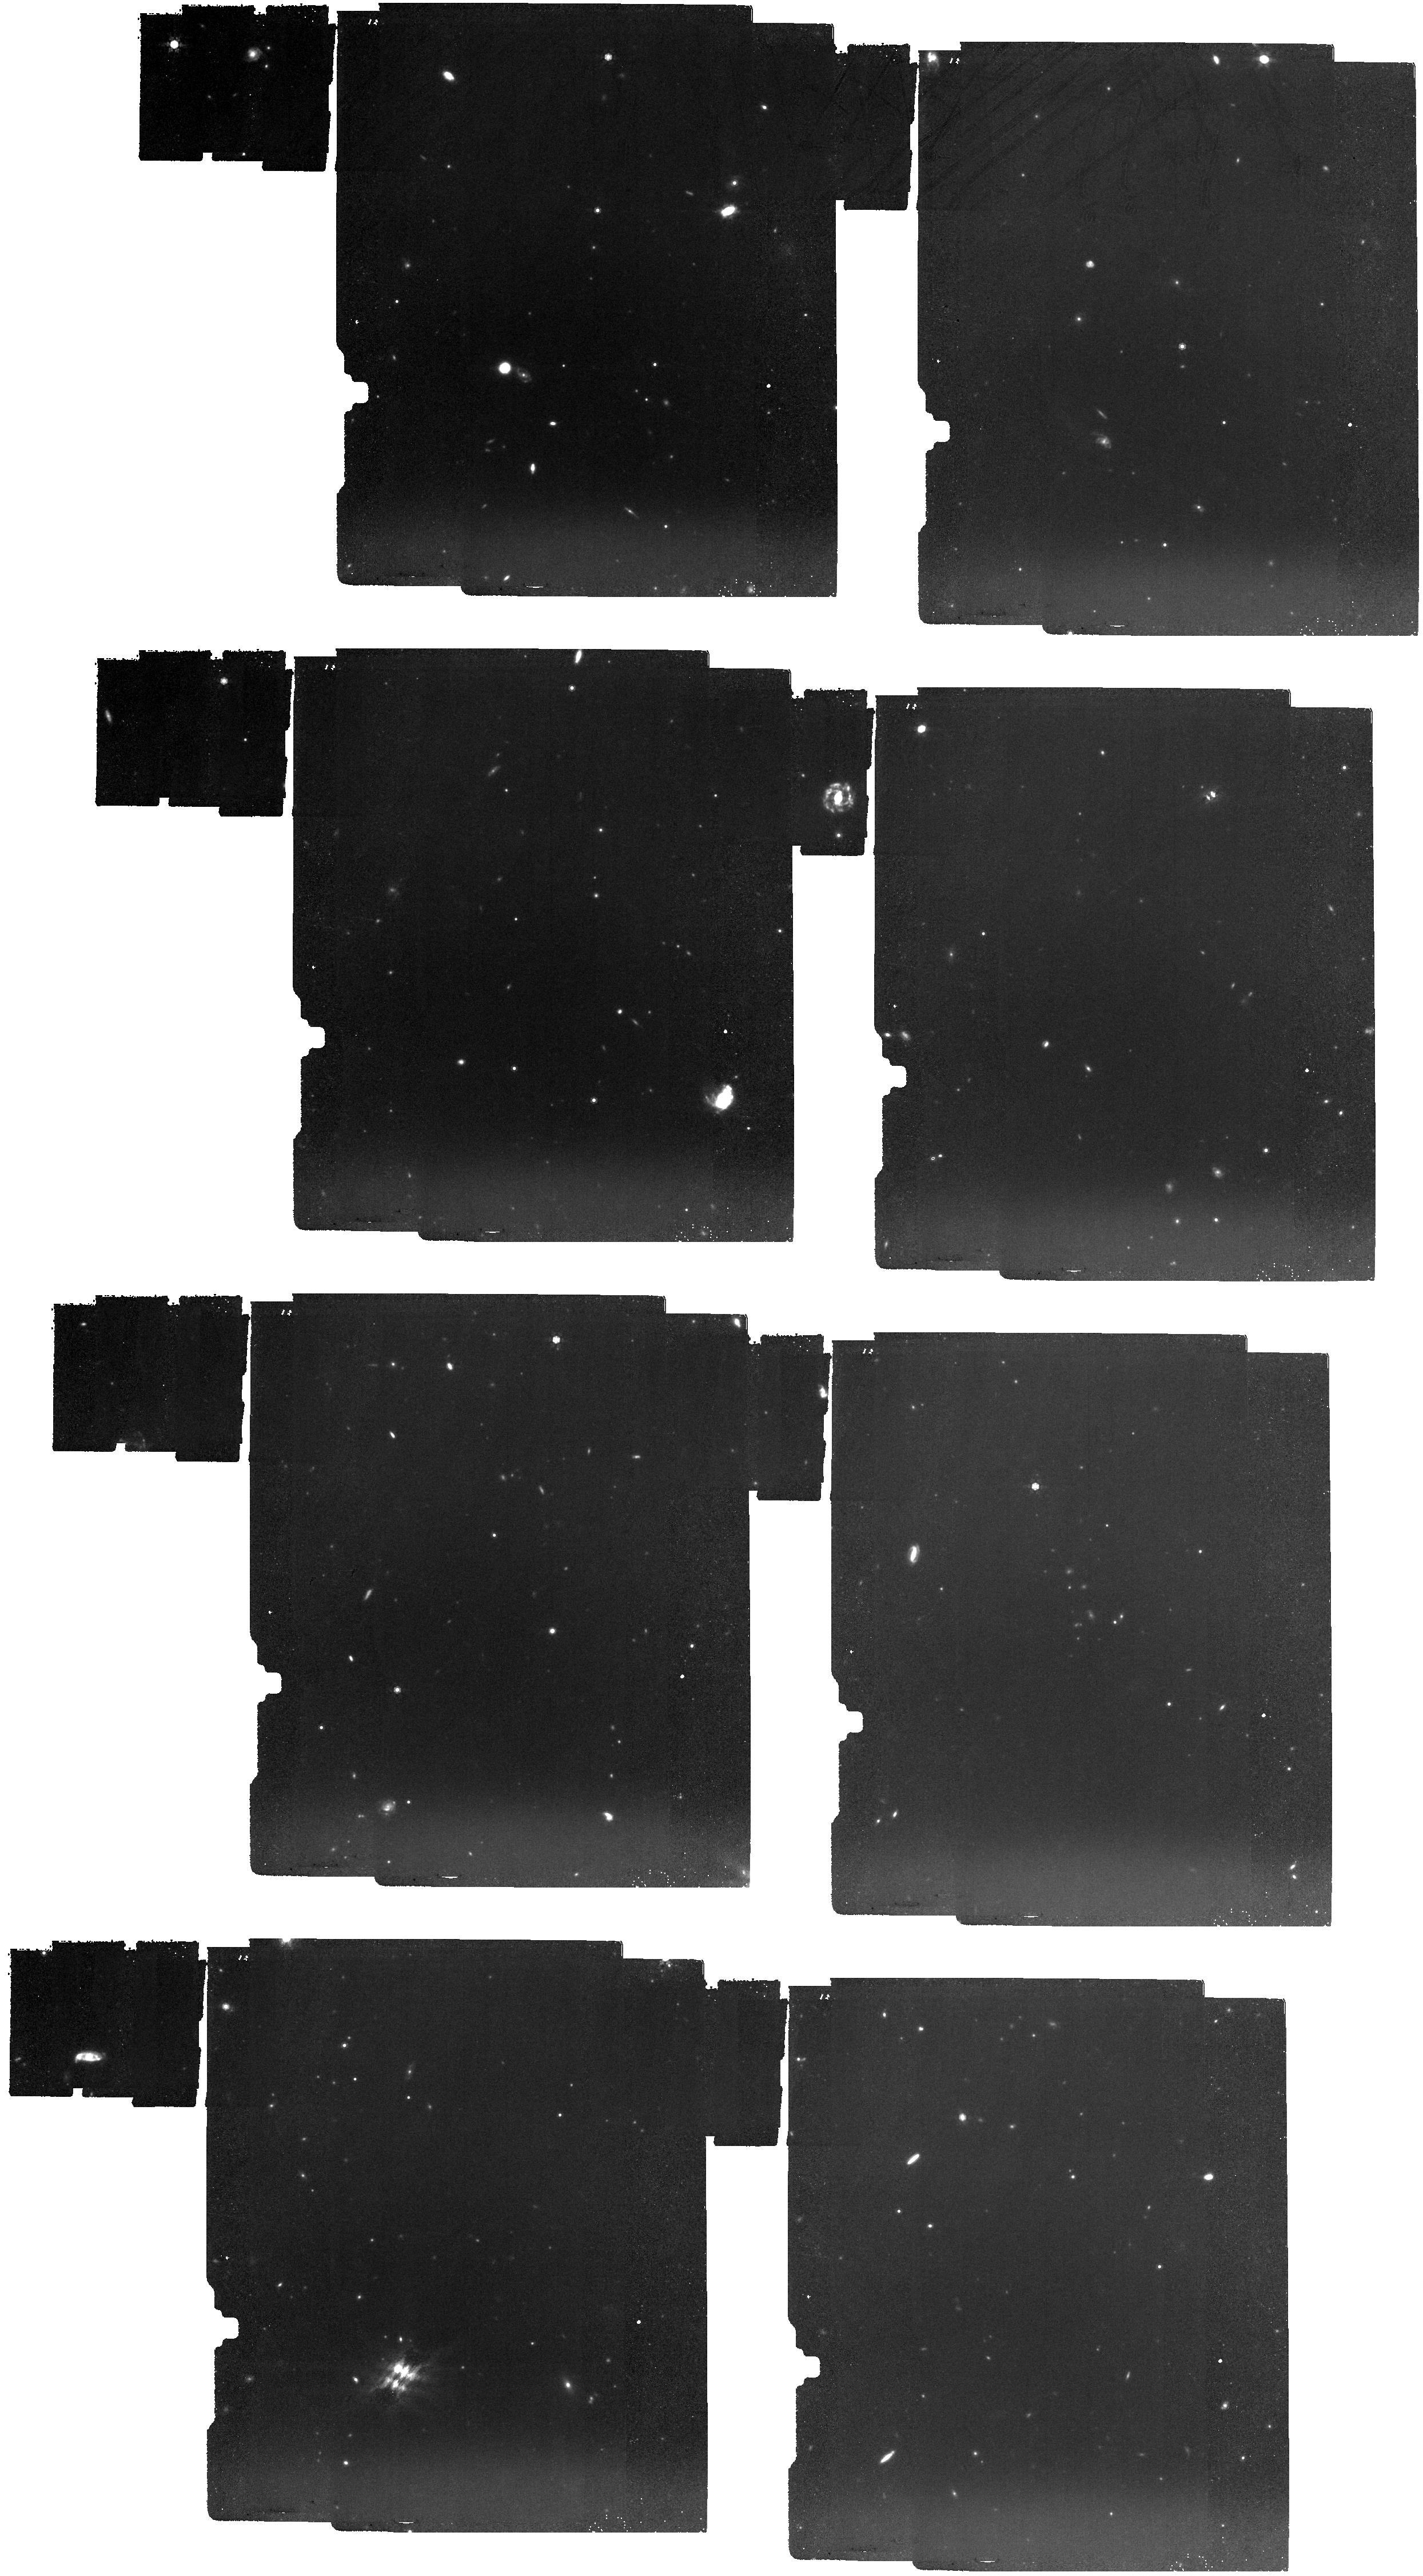
Target: C3D-01_CWEBTILE-6-3
Instrument: MIRI
Filter: F1000W
Exposure: 2.1 h
Observation ID: jw05893-o001_t001_miri_f1000w

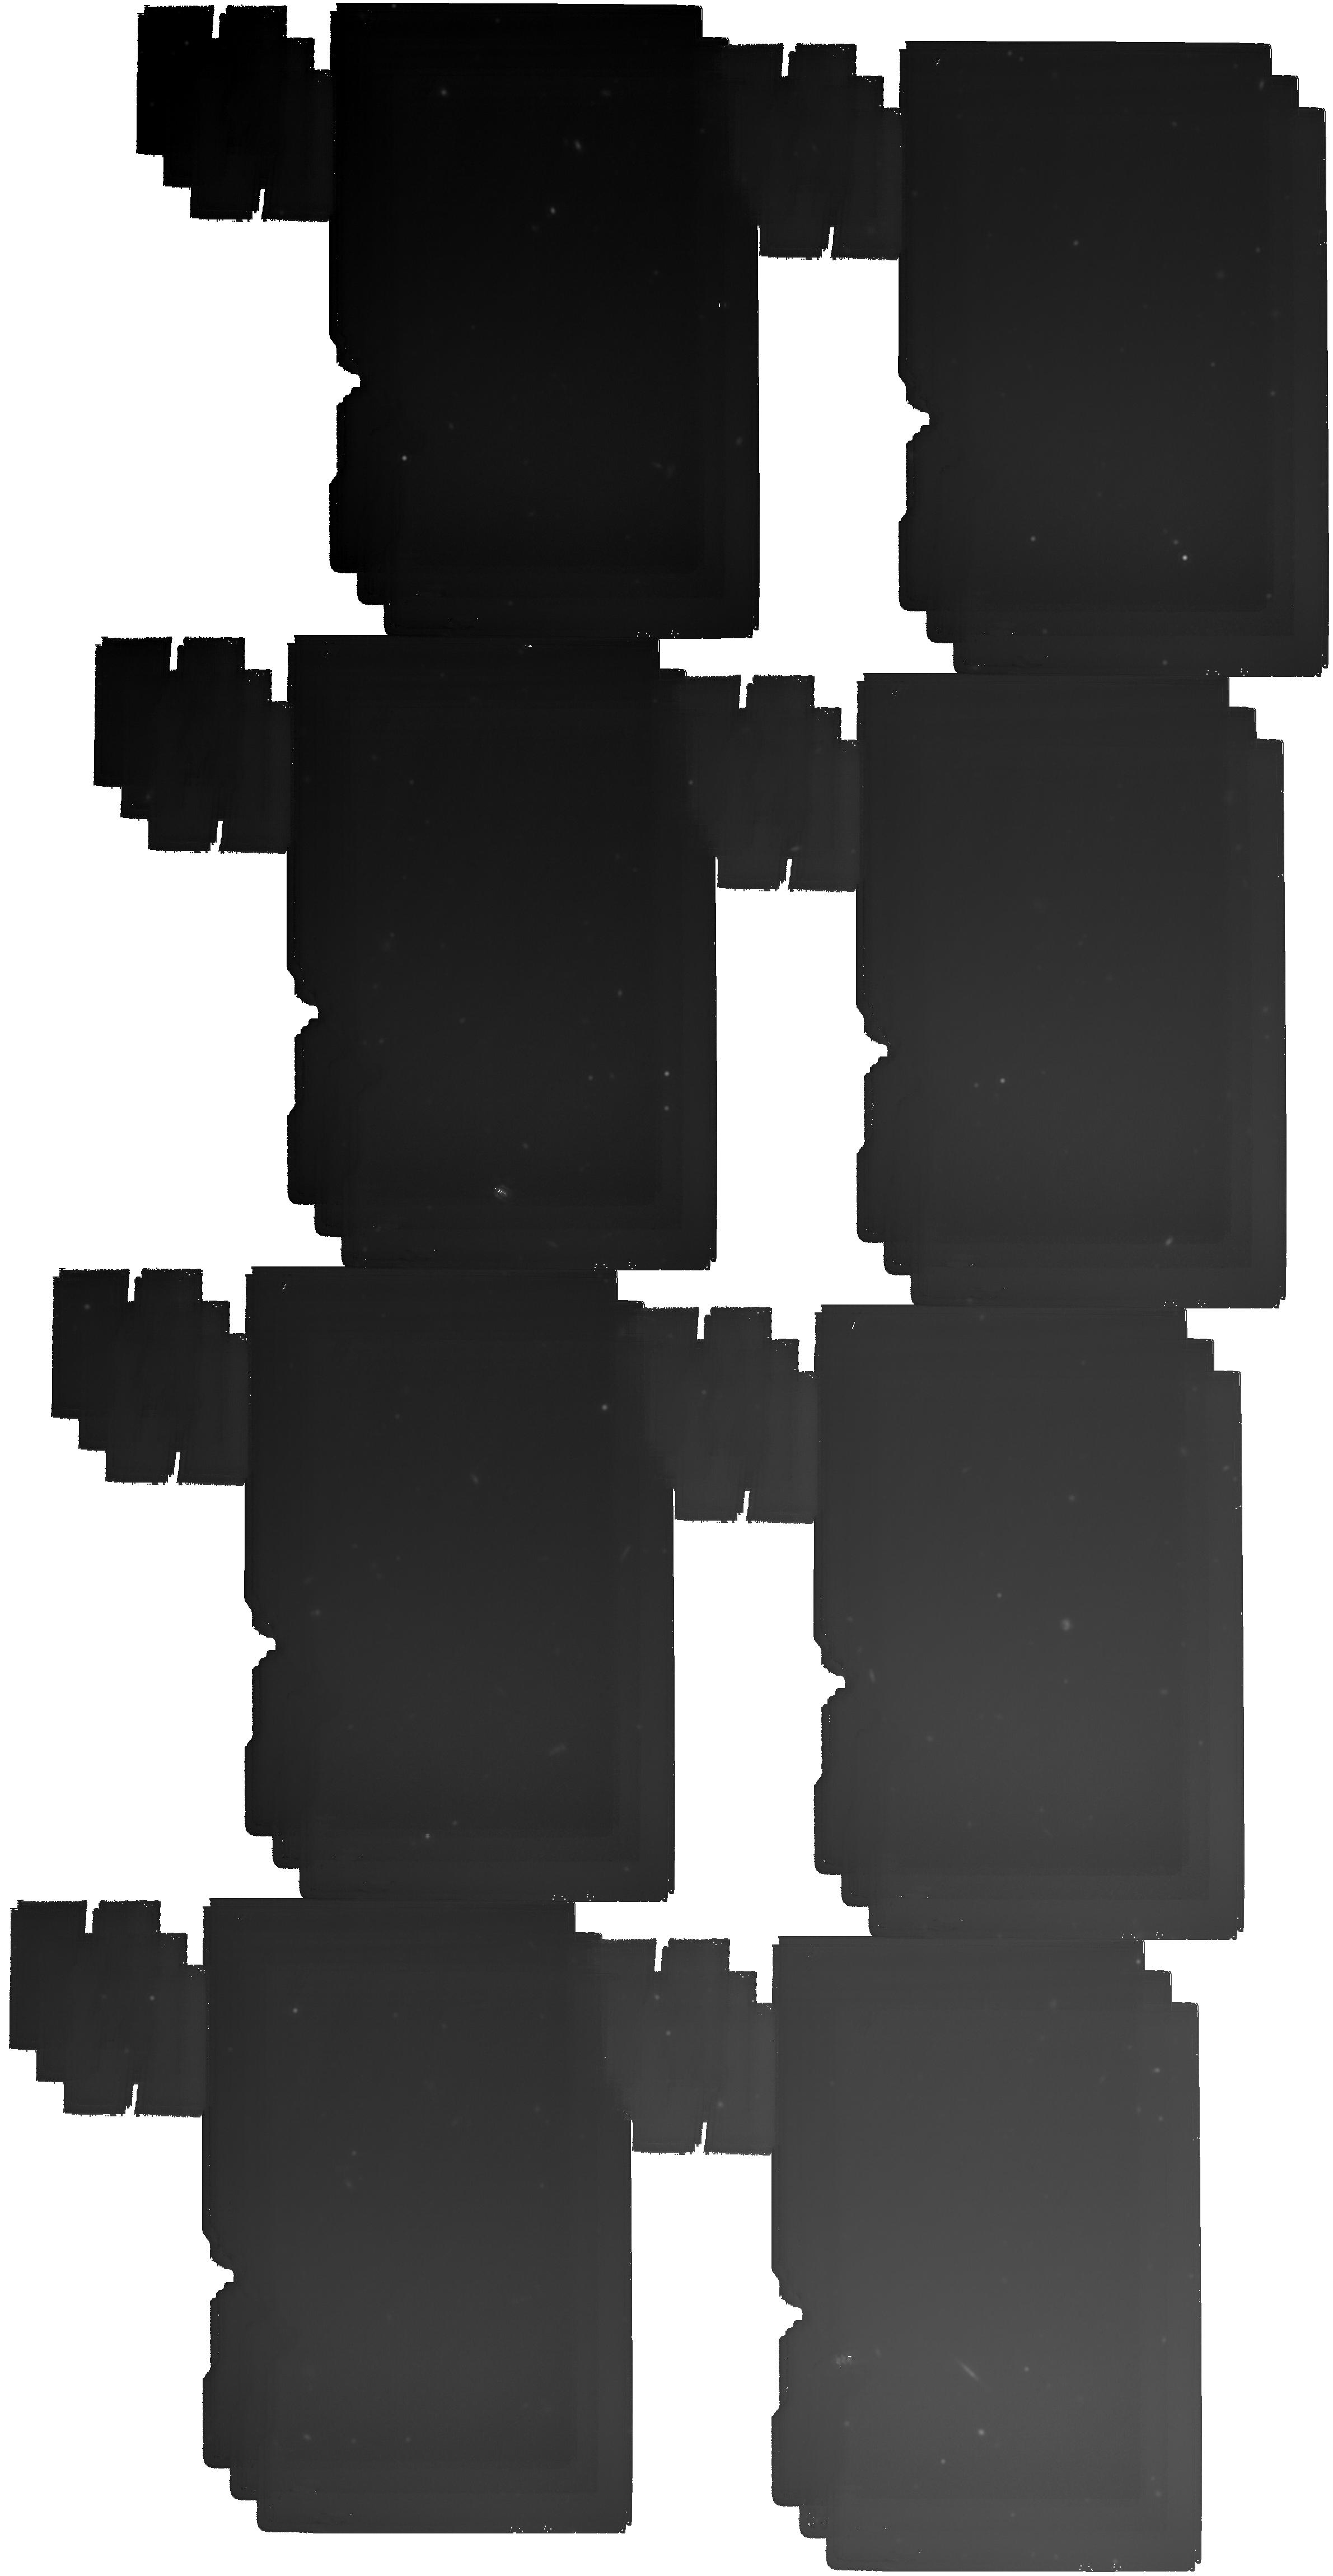
Target: C3D-18_CWEBTILE-1-6
Instrument: MIRI
Filter: F2100W
Exposure: 4.1 h
Observation ID: jw05893-o018_t018_miri_f2100w

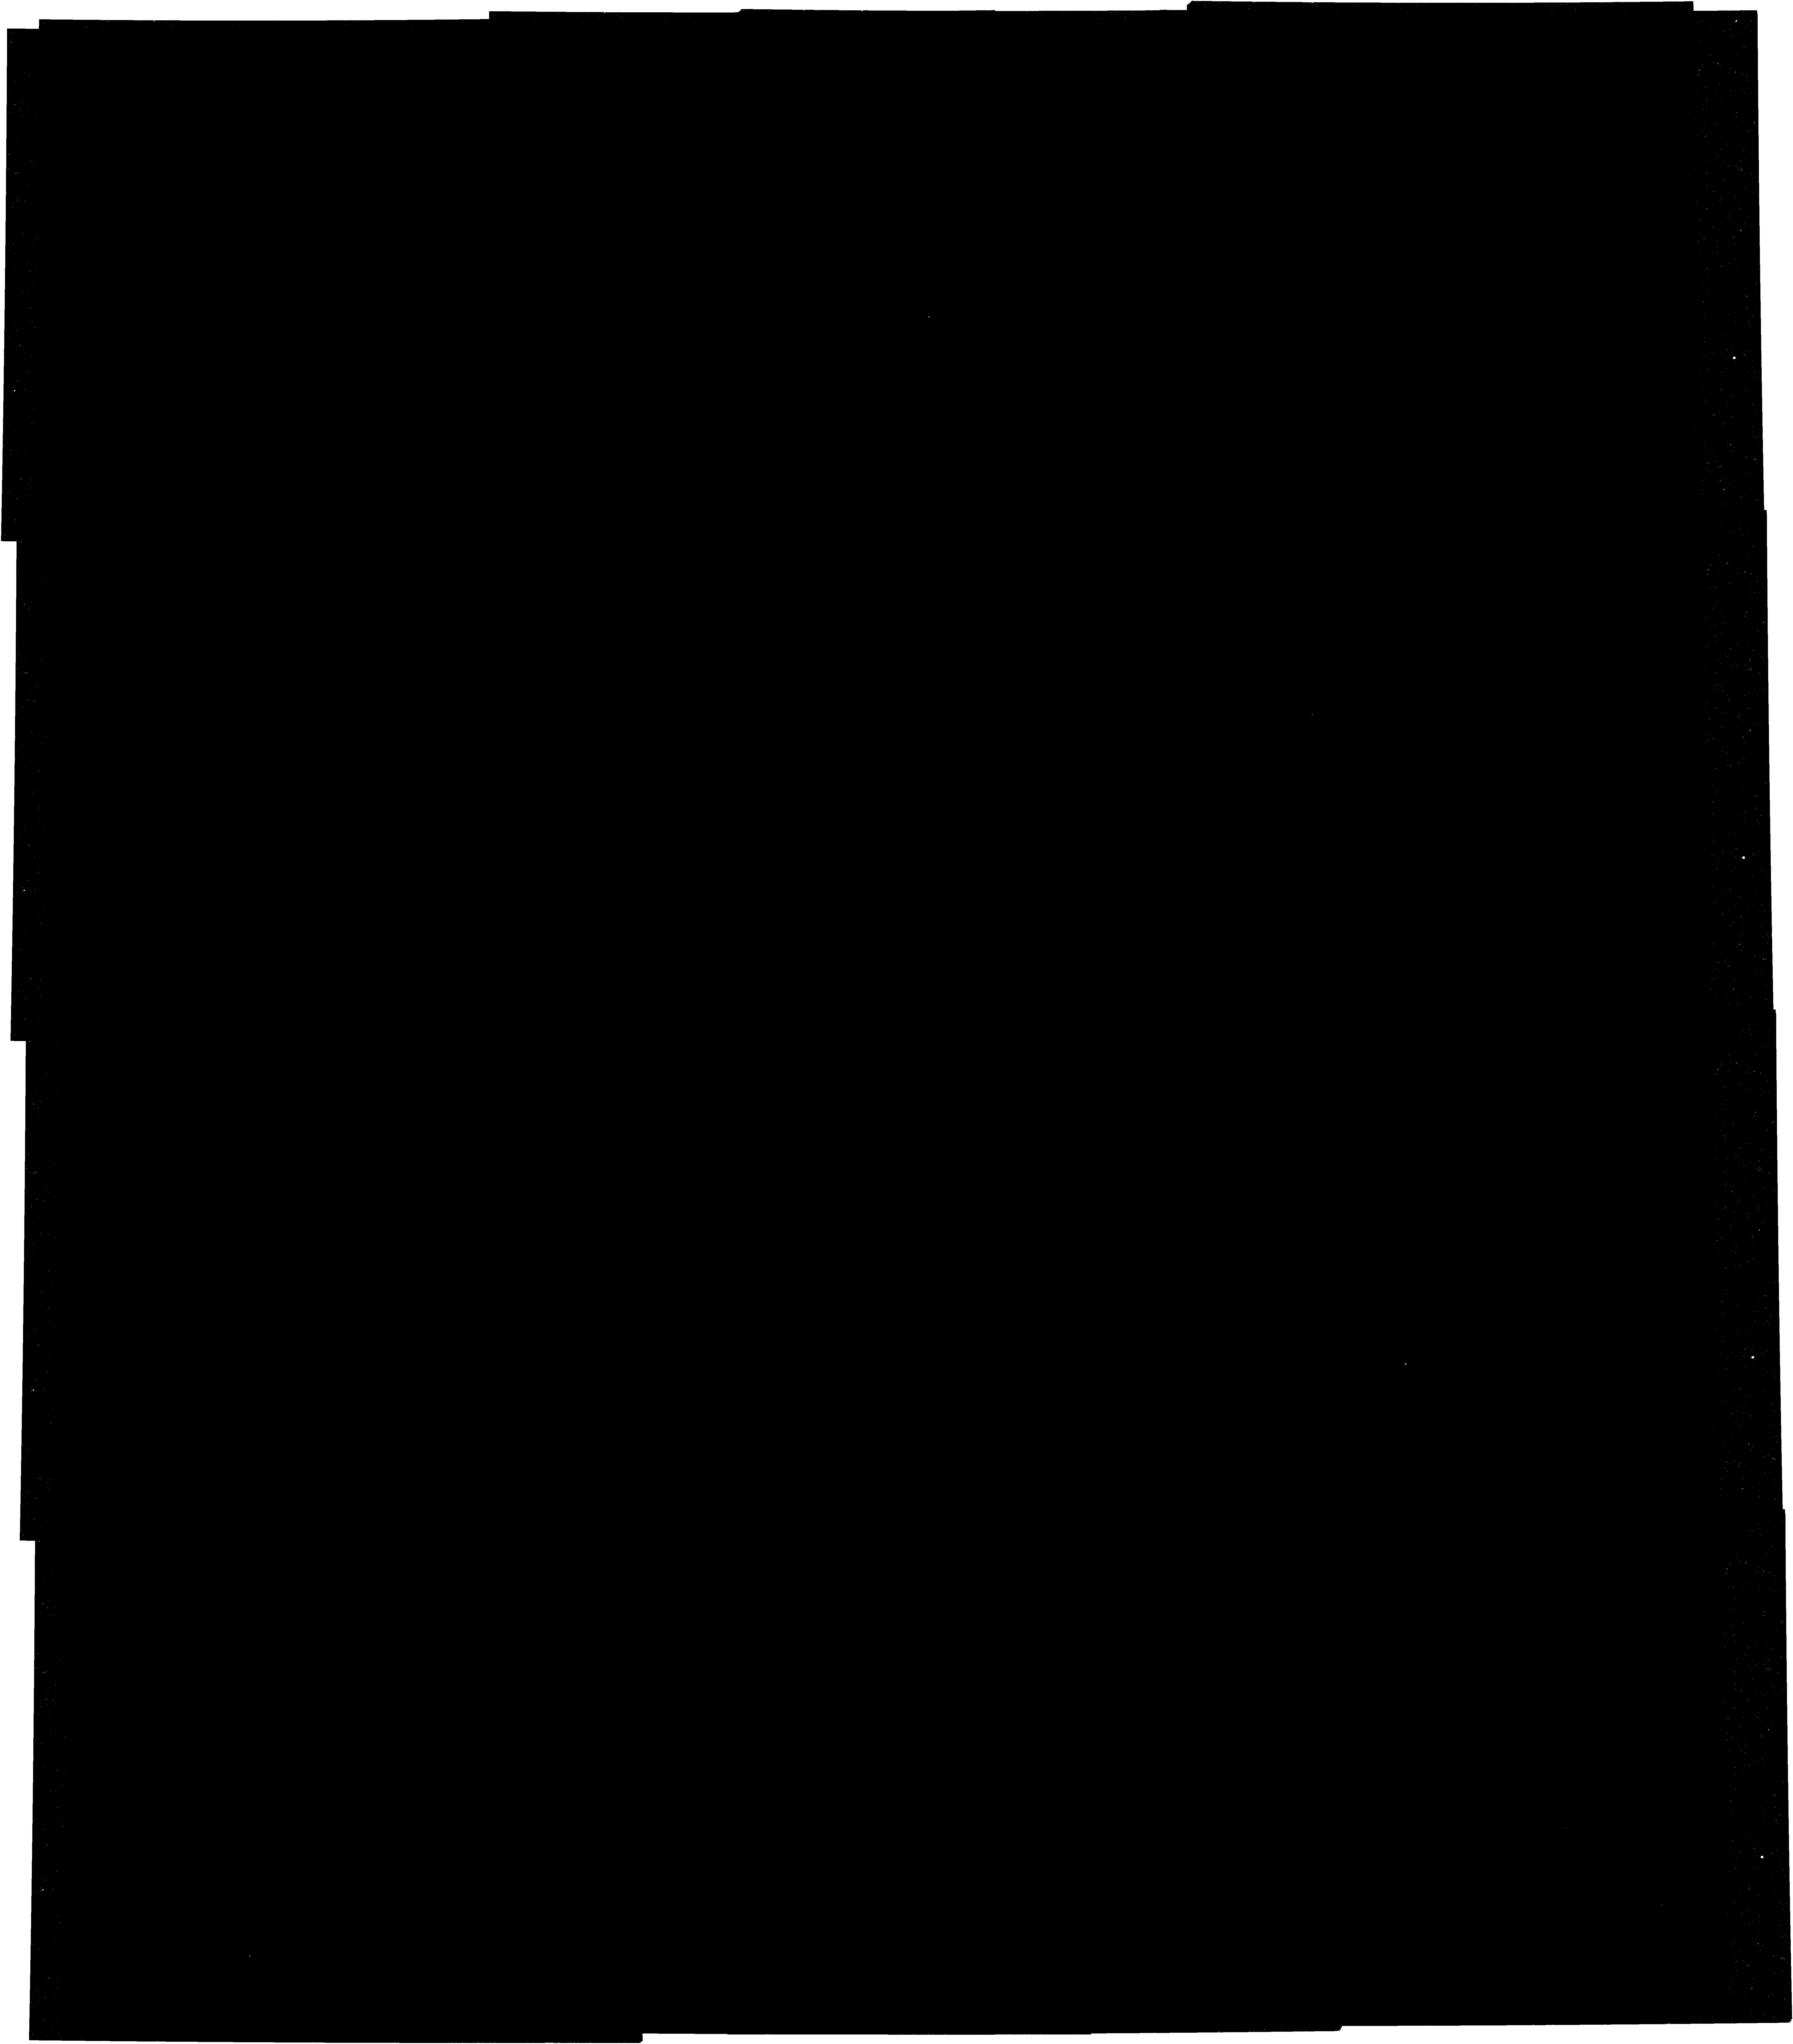
Target: C3D-09_CWEBTILE-4-3
Instrument: NIRCAM
Filter: F356W
Exposure: 2.1 h
Observation ID: jw05893-o009_t009_nircam_clear-f356w

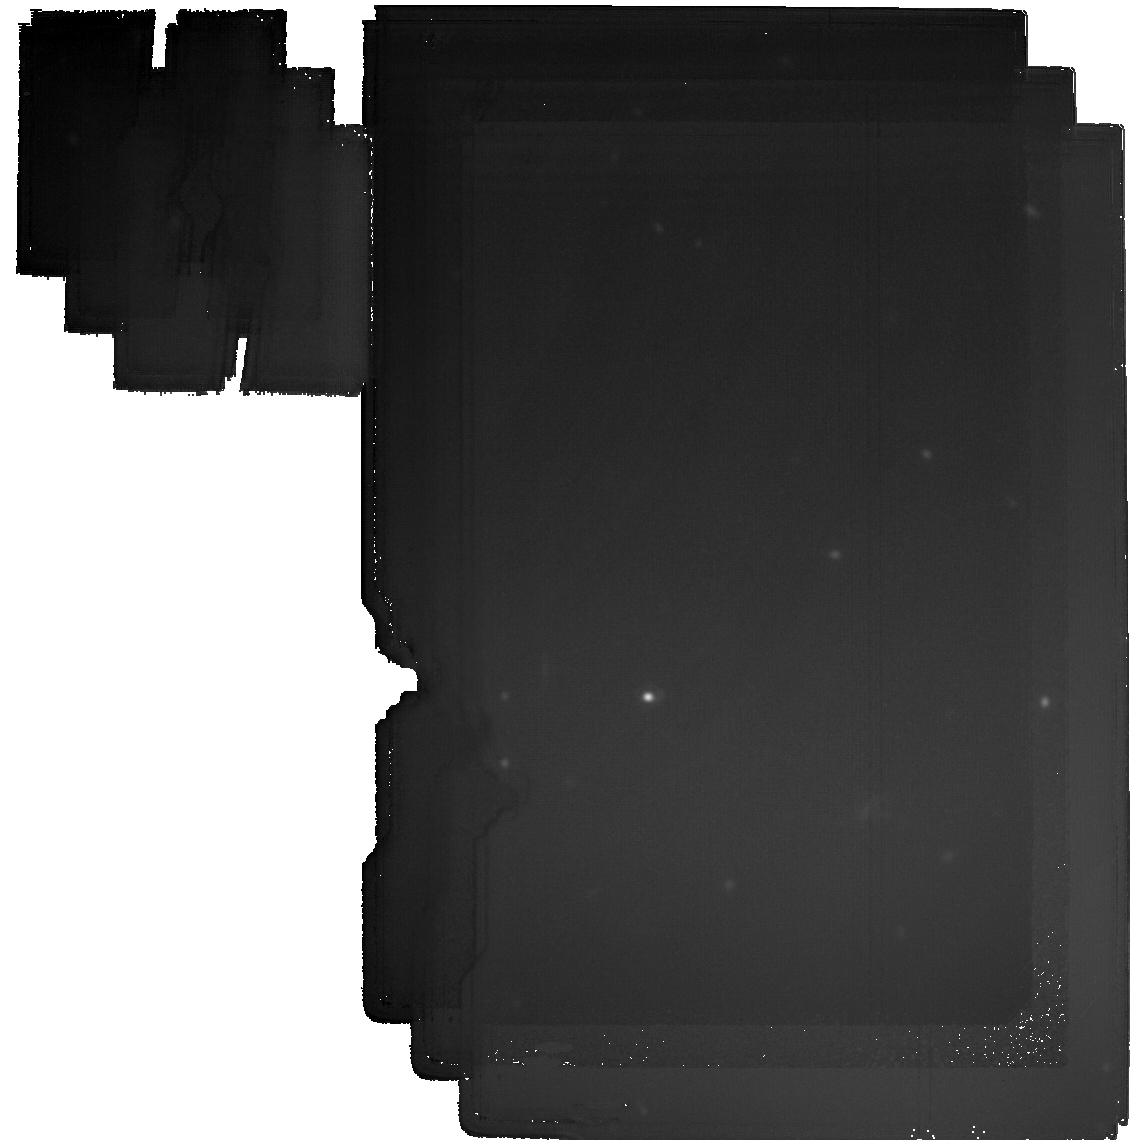
Target: C3D-11_CWEBTILE-4-11-Tile-5
Instrument: MIRI
Filter: F2100W
Exposure: 31 min
Observation ID: jw05893-o029_t028_miri_f2100w

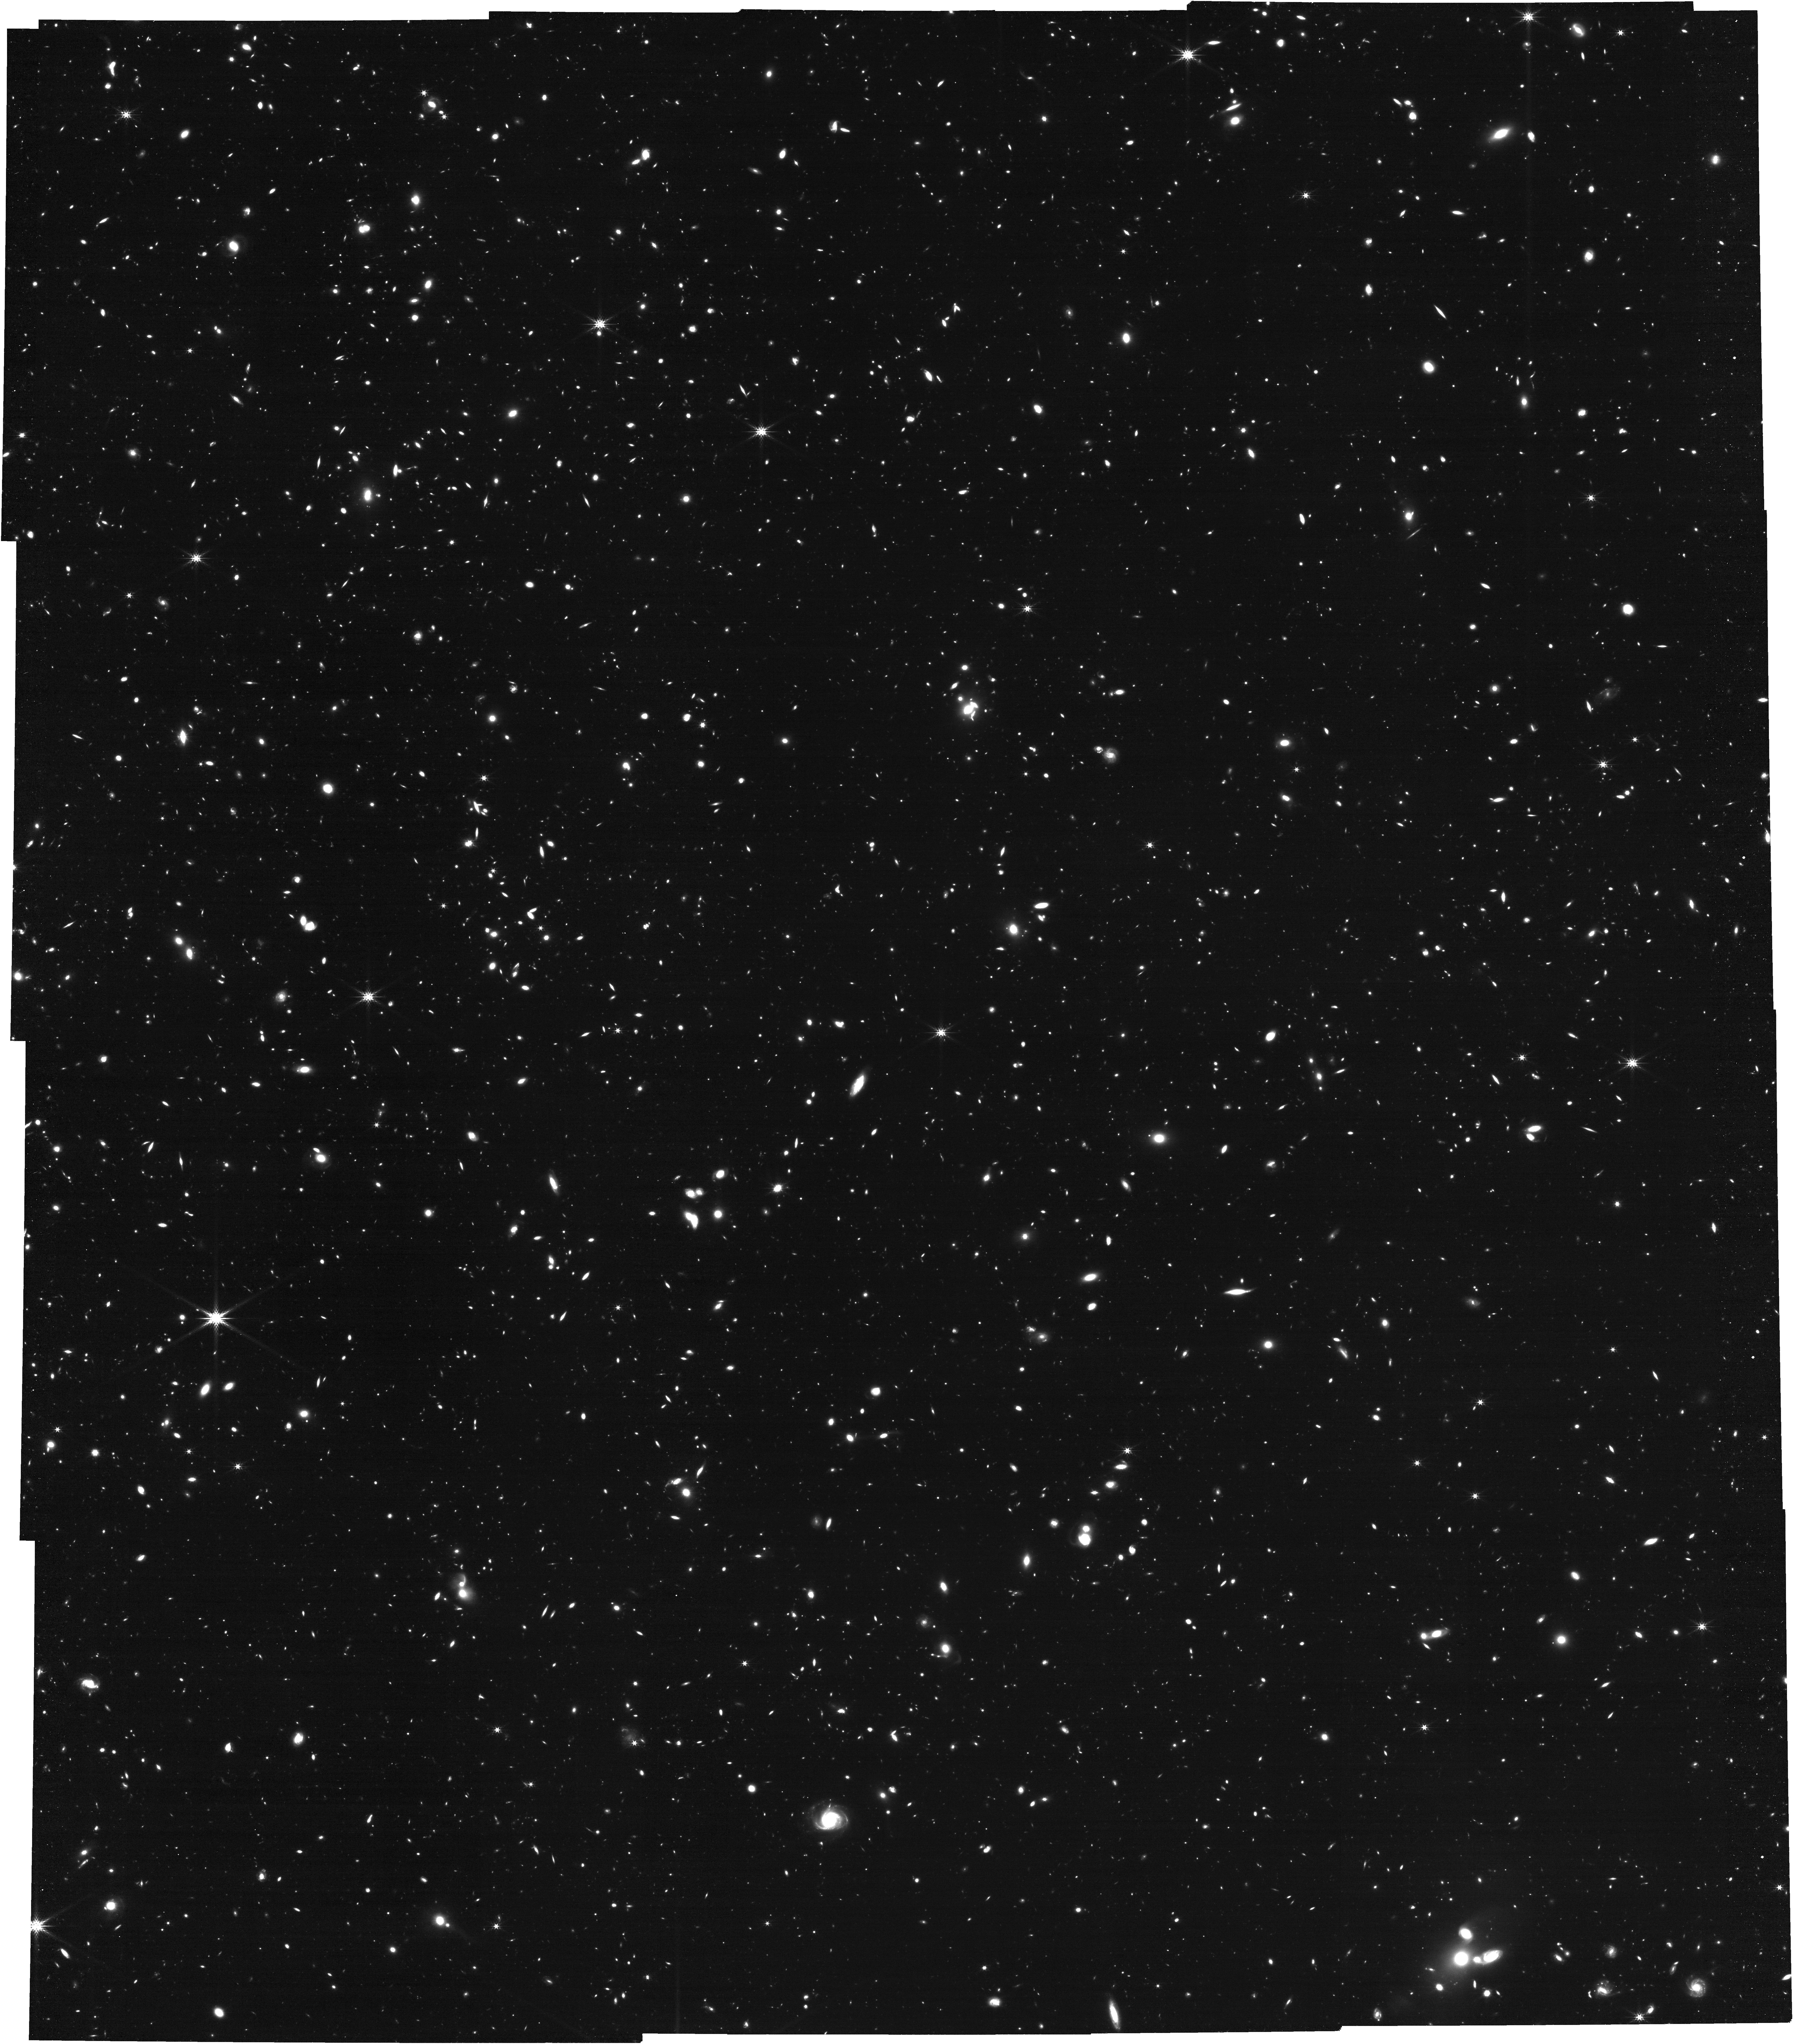
Target: C3D-13_CWEBTILE-2-3
Instrument: NIRCAM
Filter: F356W
Exposure: 2.1 h
Observation ID: jw05893-o013_t013_nircam_clear-f356w

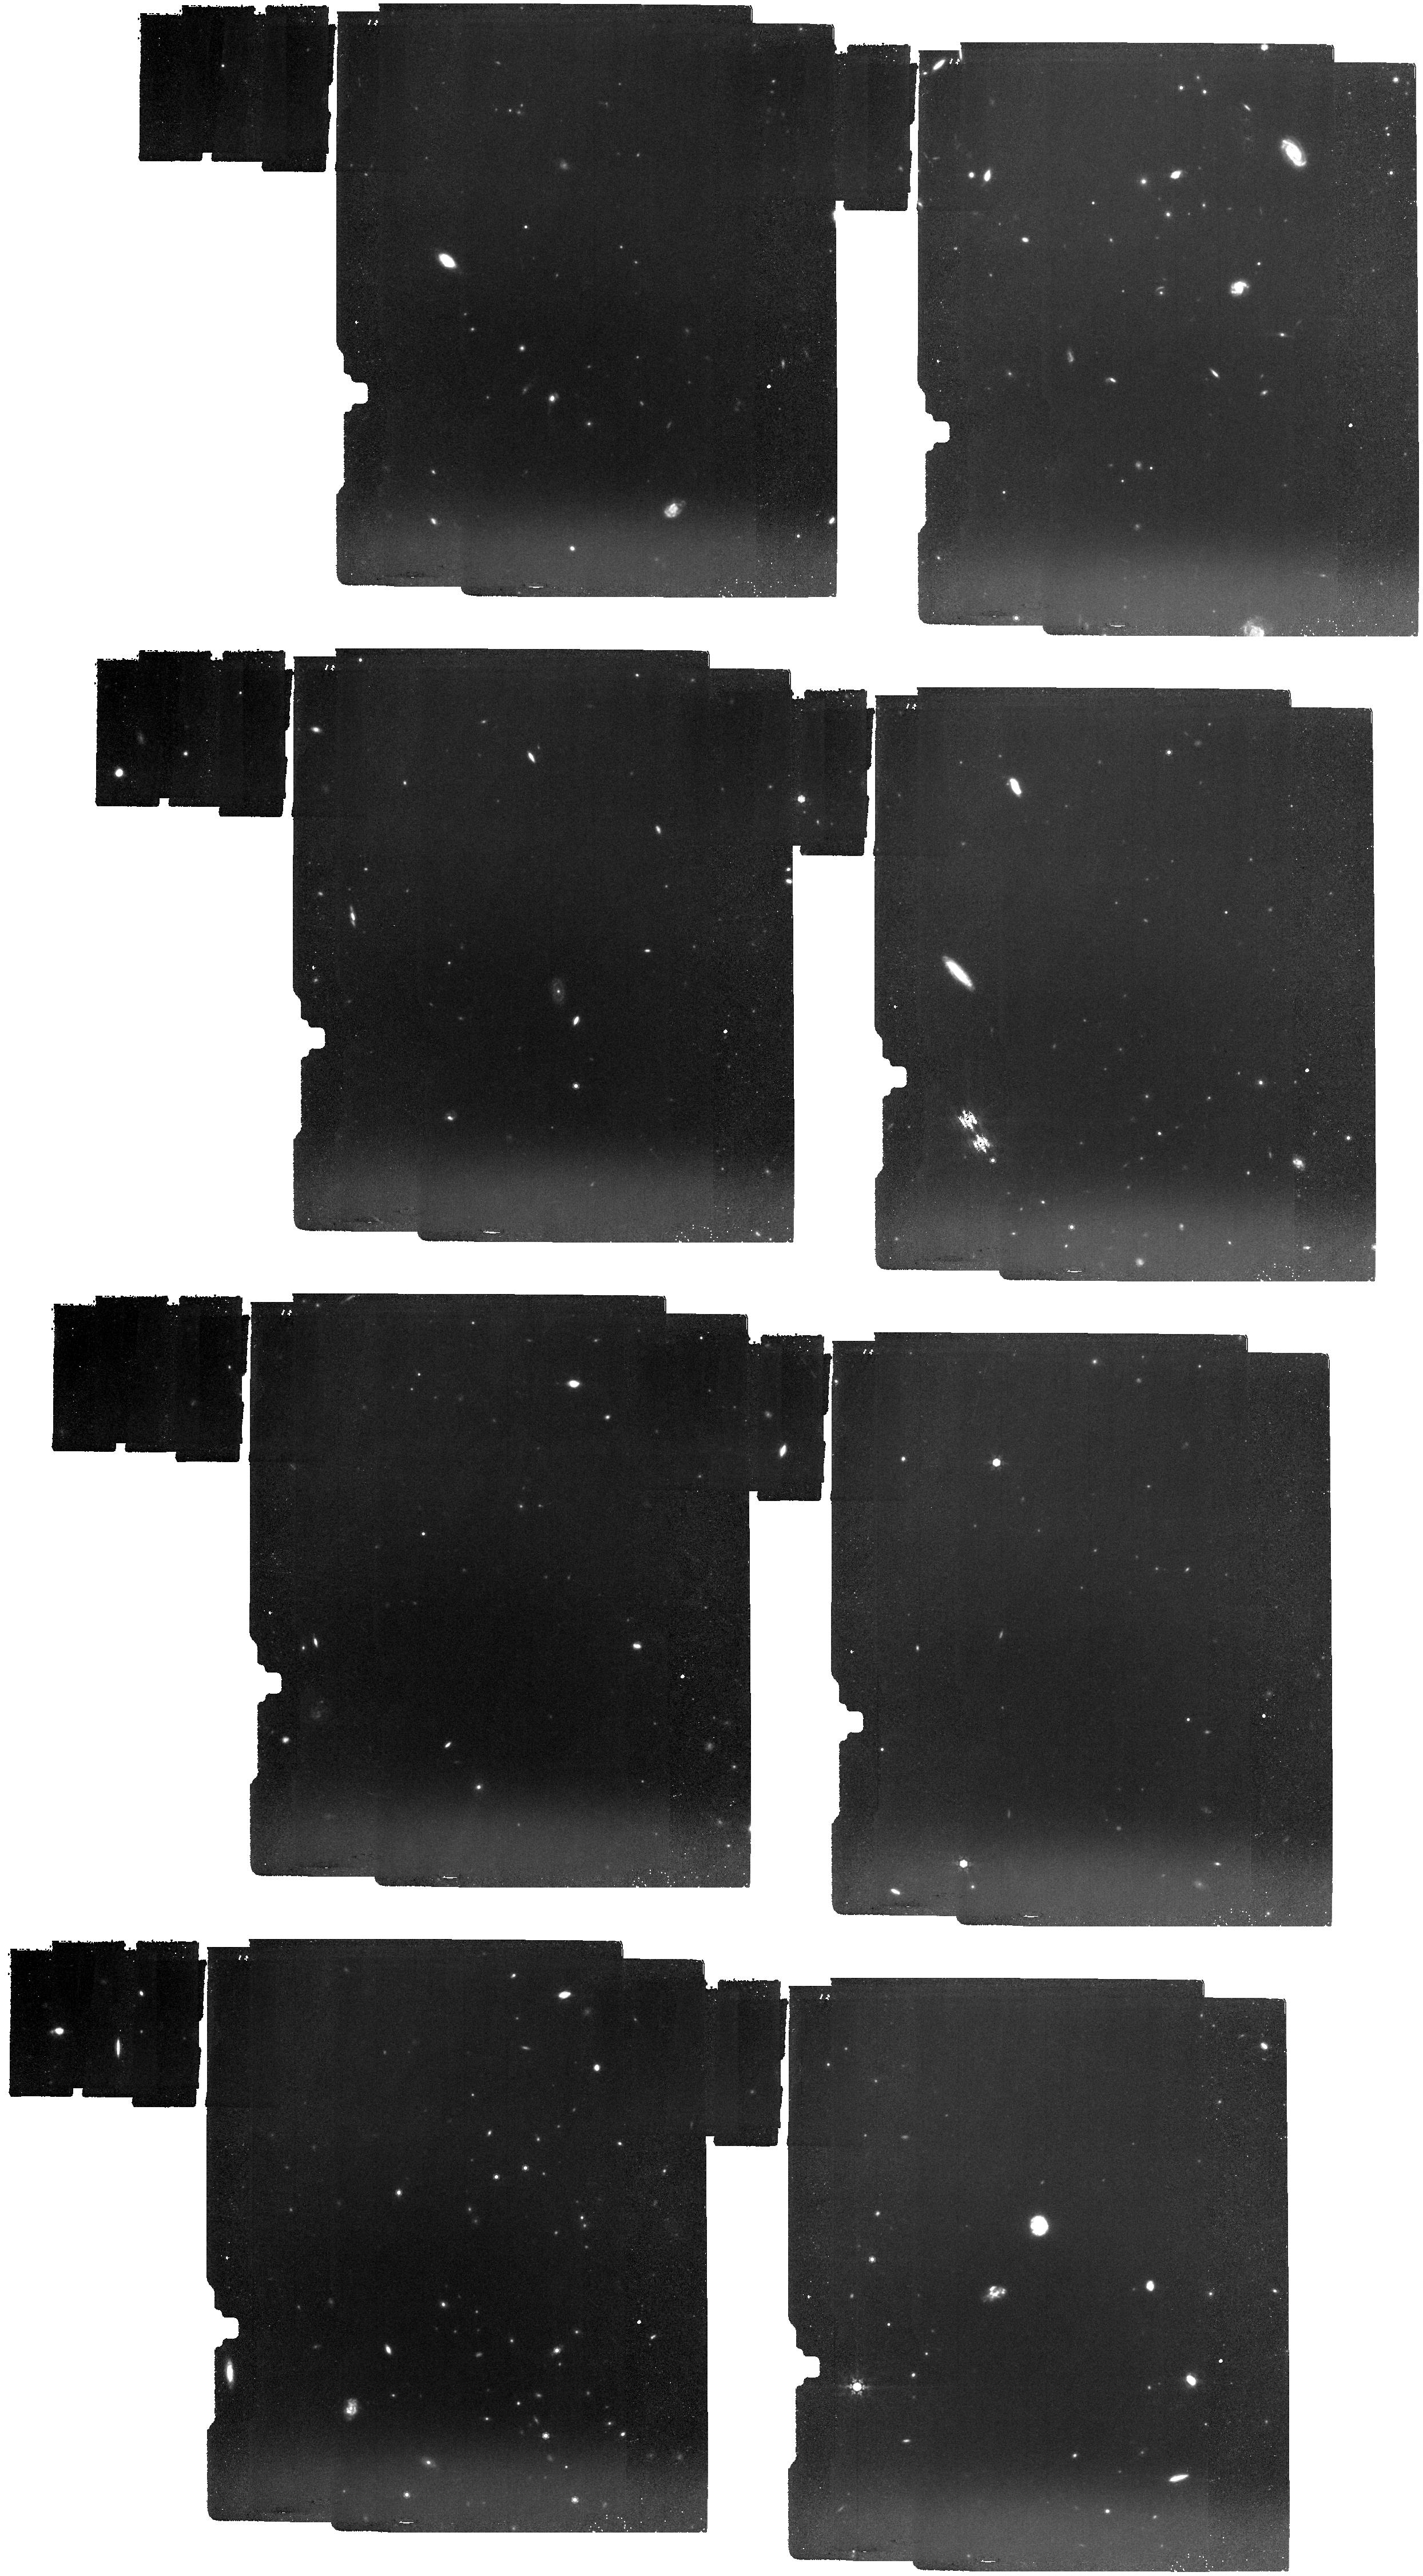
Target: C3D-19_CWEBTILE-1-10
Instrument: MIRI
Filter: F1000W
Exposure: 2.1 h
Observation ID: jw05893-o019_t019_miri_f1000w

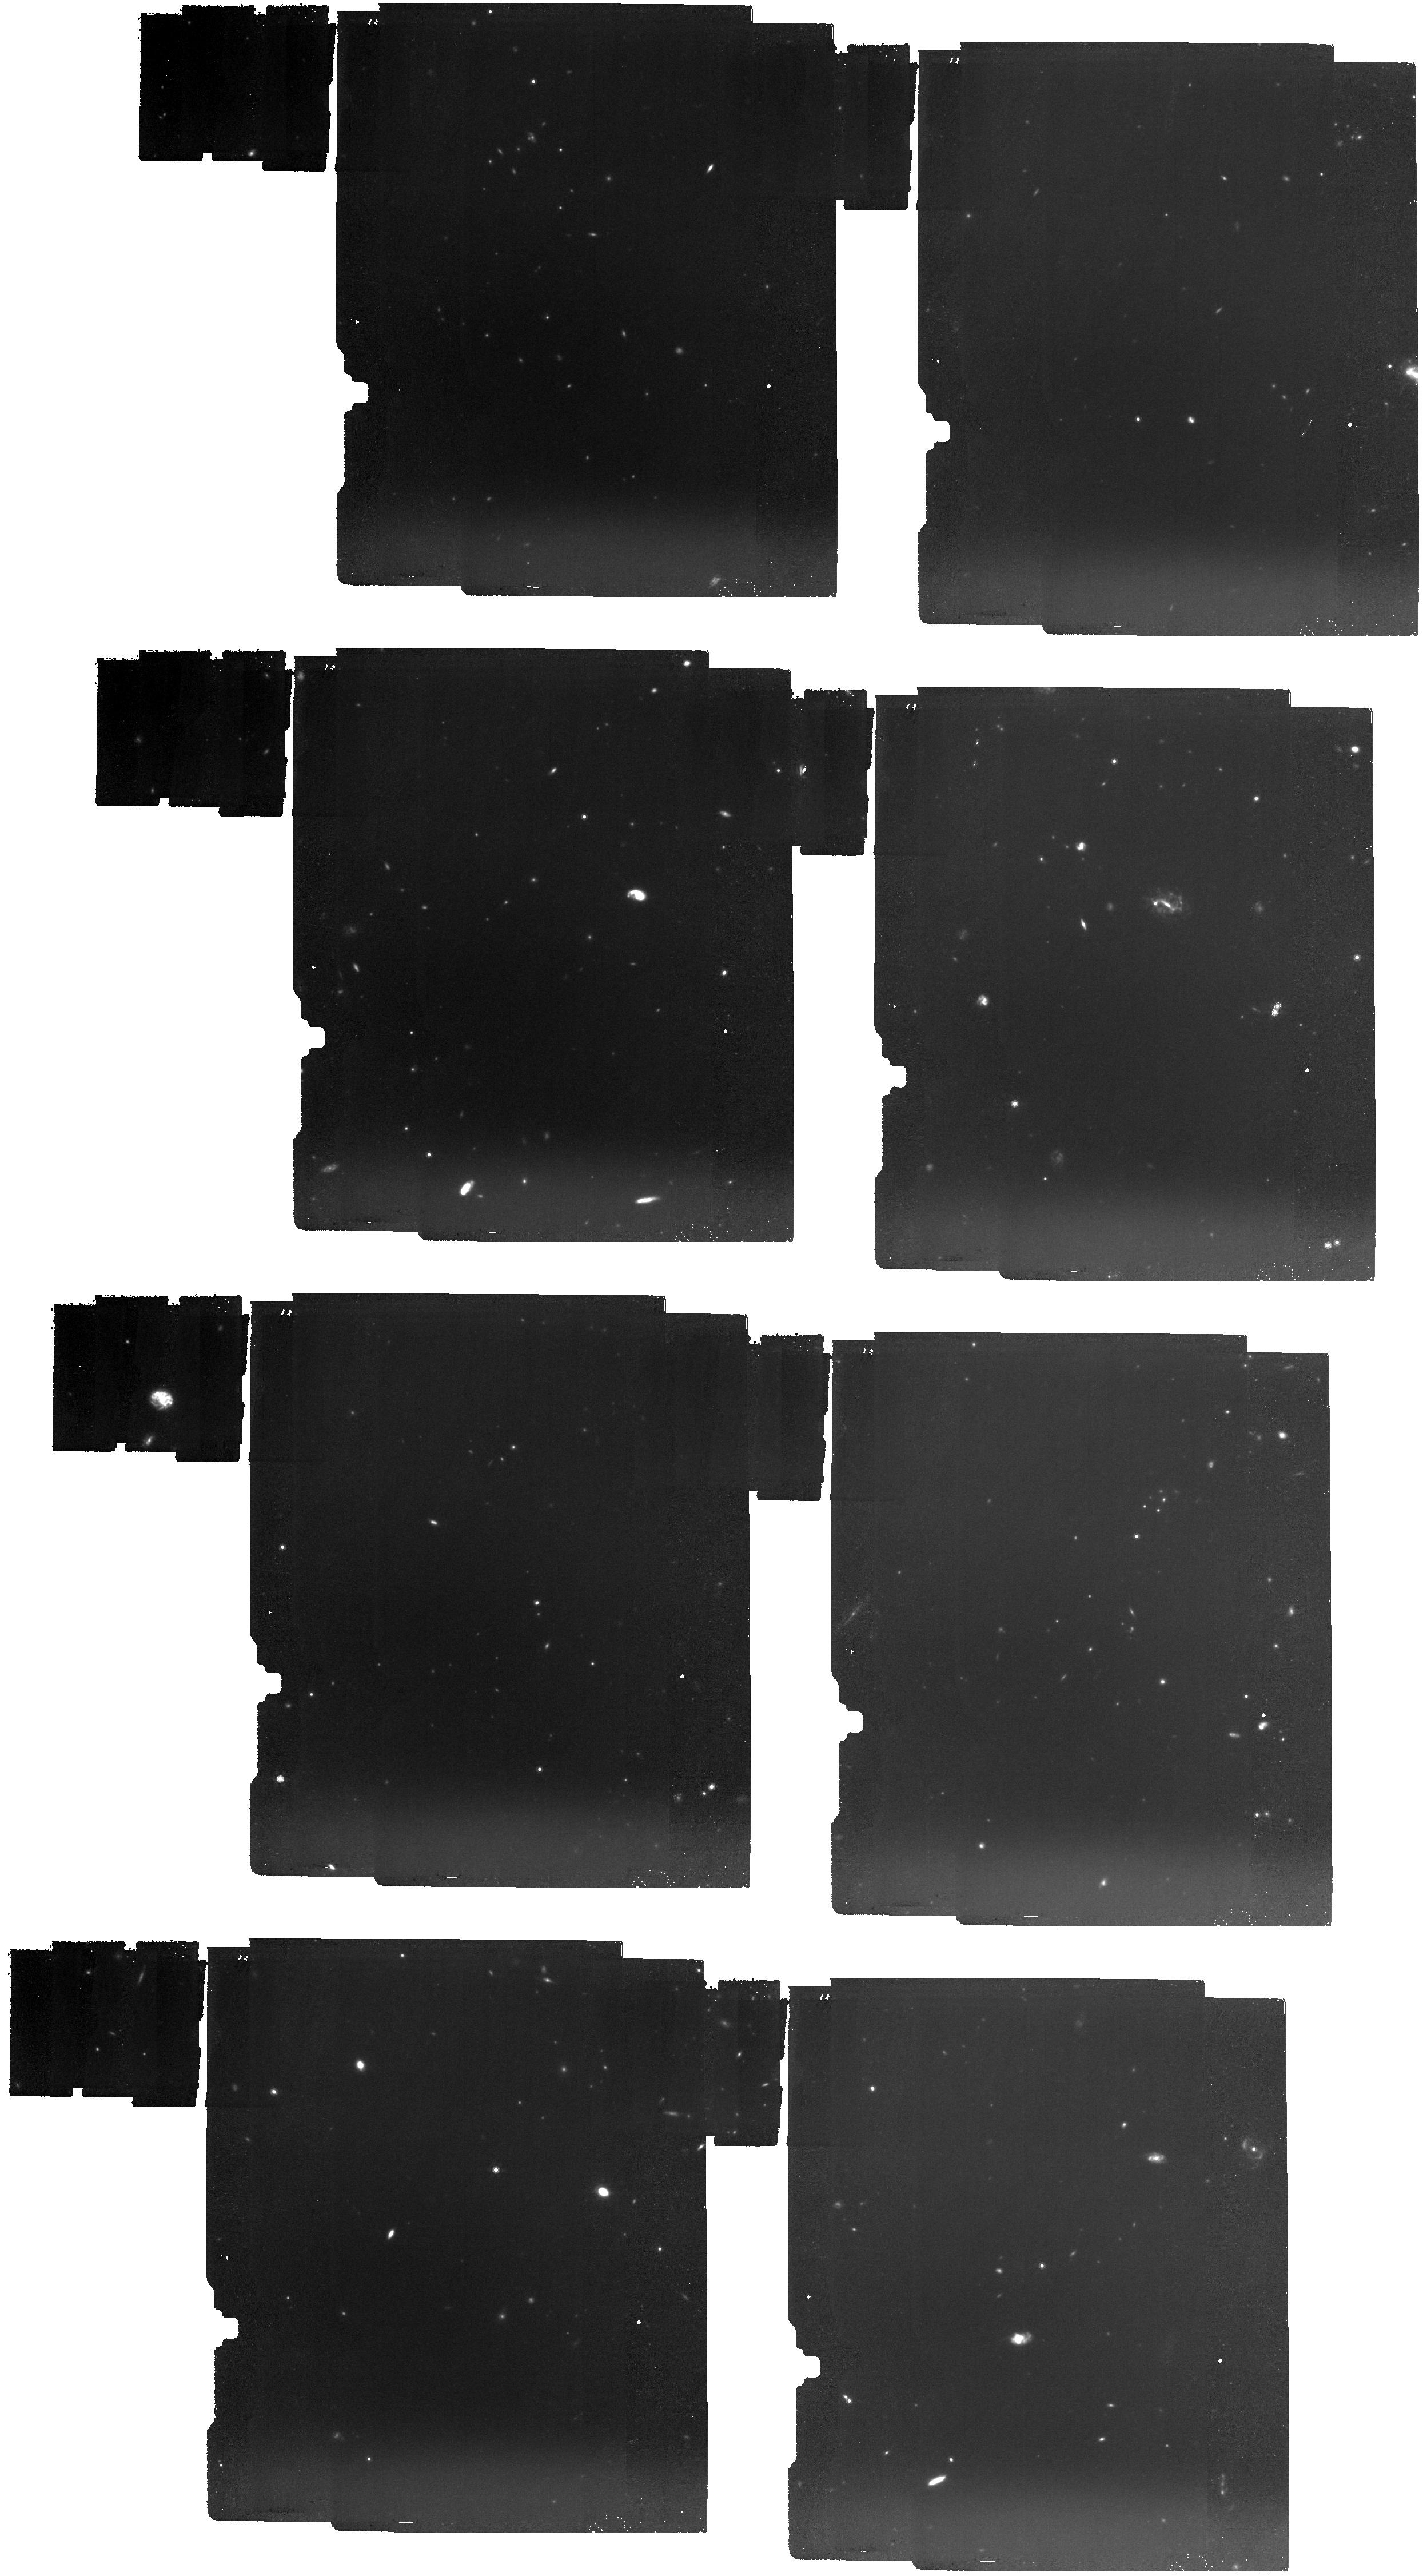
Target: C3D-07_CWEBTILE-5-11
Instrument: MIRI
Filter: F1000W
Exposure: 2.1 h
Observation ID: jw05893-o007_t007_miri_f1000w

COSMOS-3D: A Legacy Spectroscopic/Imaging Survey of the Early Universe (PI: Kakiichi, Koki)

We propose to perform a slitless spectroscopic survey with NIRCam/WFSS targeting the COSMOS-Web field together with deep parallel MIRI imaging, to establish a treasury dataset covering the largest ever field (0.33 deg2, including 500 arcmin^2 with MIRI) in the infrared, and secure redshifts of ~20000 galaxies and 5000 AGN over a survey volume of 3x10^7 Mpc^3, including >4000 galaxies and up to 500 AGN at z>5, into the epoch of reionization (EoR), providing a true 3-D panoramic view of the early Universe and addressing the following key scientific questions: (1) How did the early massive galaxies emerge? Do they pose a challenge to modern cosmology? We will measure unbiased 3-d galaxy correlation function at EoR to map the growth of early dark matter halos and unveil the earliest galaxy protoclusters. (2) How did the early supermassive black holes (SMBHs) emerge? What is the nature of the puzzling ‘Little Red Dots’ unveiled by JWST? The survey will provide a complete AGN census in the early universe to probe the modes of early SMBH accretion and growth. (3) How did ‘Cosmic Web’ of the Universe emerge? What’s the sources of reionization? How did galaxies and SMBHs evolve in that context? The survey will produce the first IGM tomographic map at EoR and trace IGM/galaxy connections from cosmic noon to reionization. This treasury dataset will enable a wide-range of extragalactic science, including the measurements of high-z galaxy luminosity function, census of dusty galaxies across cosmic time, supernovae and AGN detections through variability. The team will provide fully reduced spectra and valued added spectroscopic and photometric catalogs to the community.